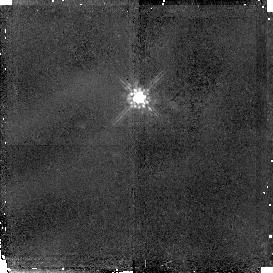
Target: BR1202-0725. Instrument: NICMOS/NIC2. Filter: F160W. Exposure: 1.4 h. Observation ID: n49l09010

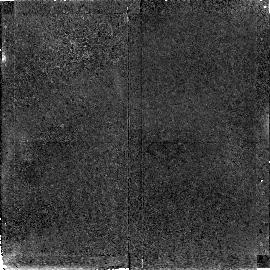
Target: GB1428+4217. Instrument: NICMOS/NIC2. Filter: F160W. Exposure: 1.4 h. Observation ID: n49l10010

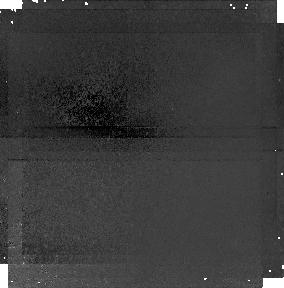
Target: BR1202-0725-PARALLEL-1. Instrument: NICMOS/NIC1. Filter: F110W. Exposure: 1.4 h. Observation ID: n49l09020

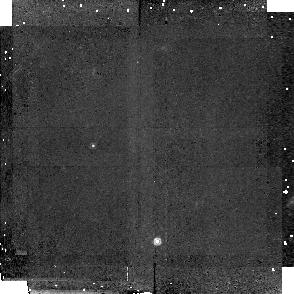
Target: BR2237-0607-LA1. Instrument: NICMOS/NIC2. Filter: F160W. Exposure: 1.4 h. Observation ID: n49la3010

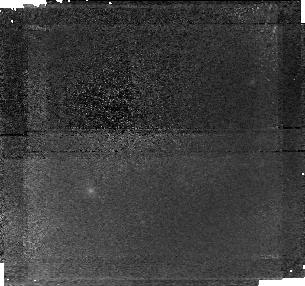
Target: GB1428+4217-PARALLEL-1. Instrument: NICMOS/NIC1. Filter: F110W. Exposure: 1.3 h. Observation ID: n49l07020

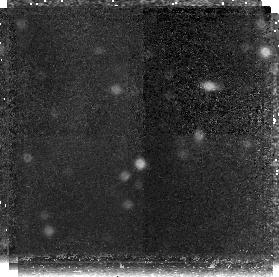
Target: BR1033-0327-PARALLEL-2. Instrument: NICMOS/NIC3. Filter: F160W. Exposure: 2.1 h. Observation ID: n49l05030

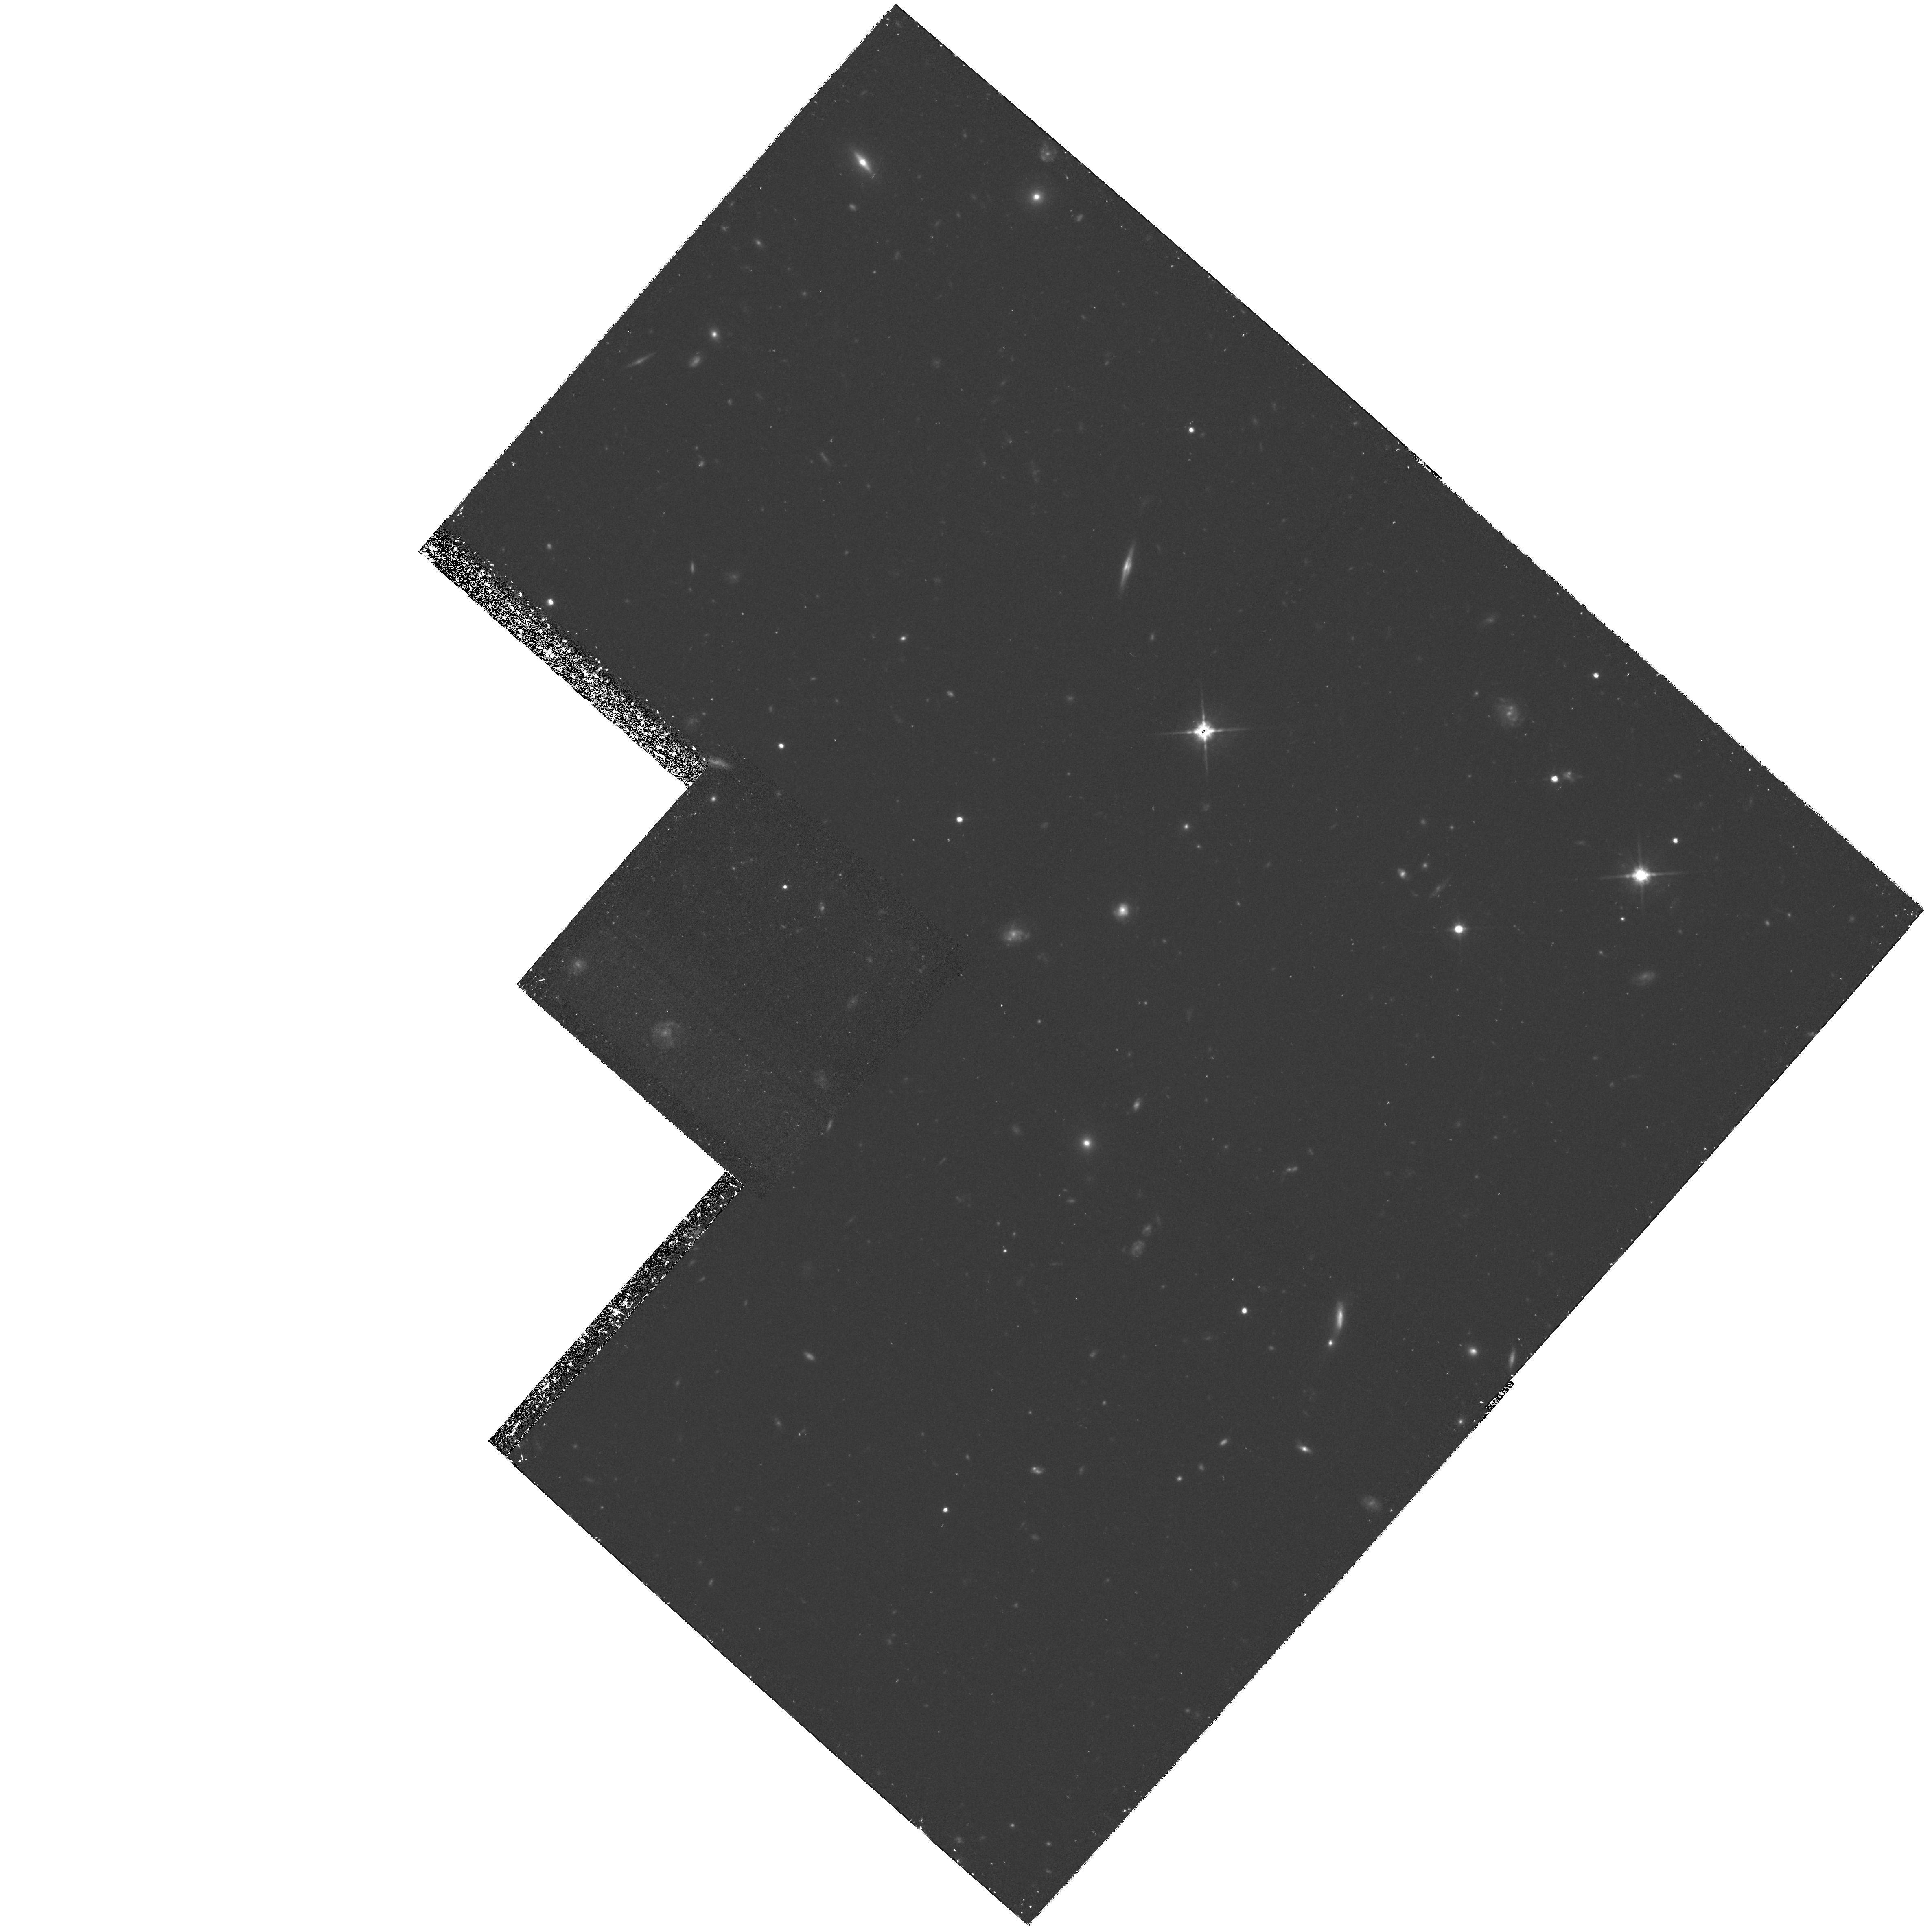
Target: BR1033-0327. Instrument: WFPC2/PC. Filter: F814W. Exposure: 2.6 h. Observation ID: hst_7266_06_wfpc2_pc_f814w_u49l06

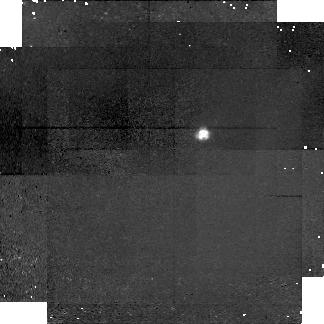
Target: BR2237-0607-LA1-PARALLEL-2. Instrument: NICMOS/NIC1. Filter: F110W. Exposure: 1.4 h. Observation ID: n49la3030

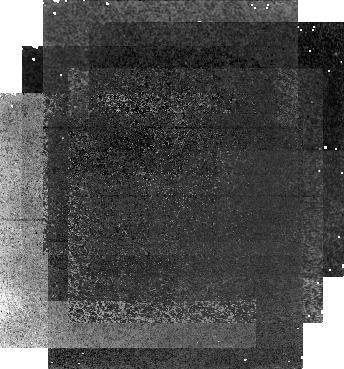
Target: BR2237-0607-PARALLEL-1. Instrument: NICMOS/NIC1. Filter: F110W. Exposure: 2.1 h. Observation ID: n49l03020

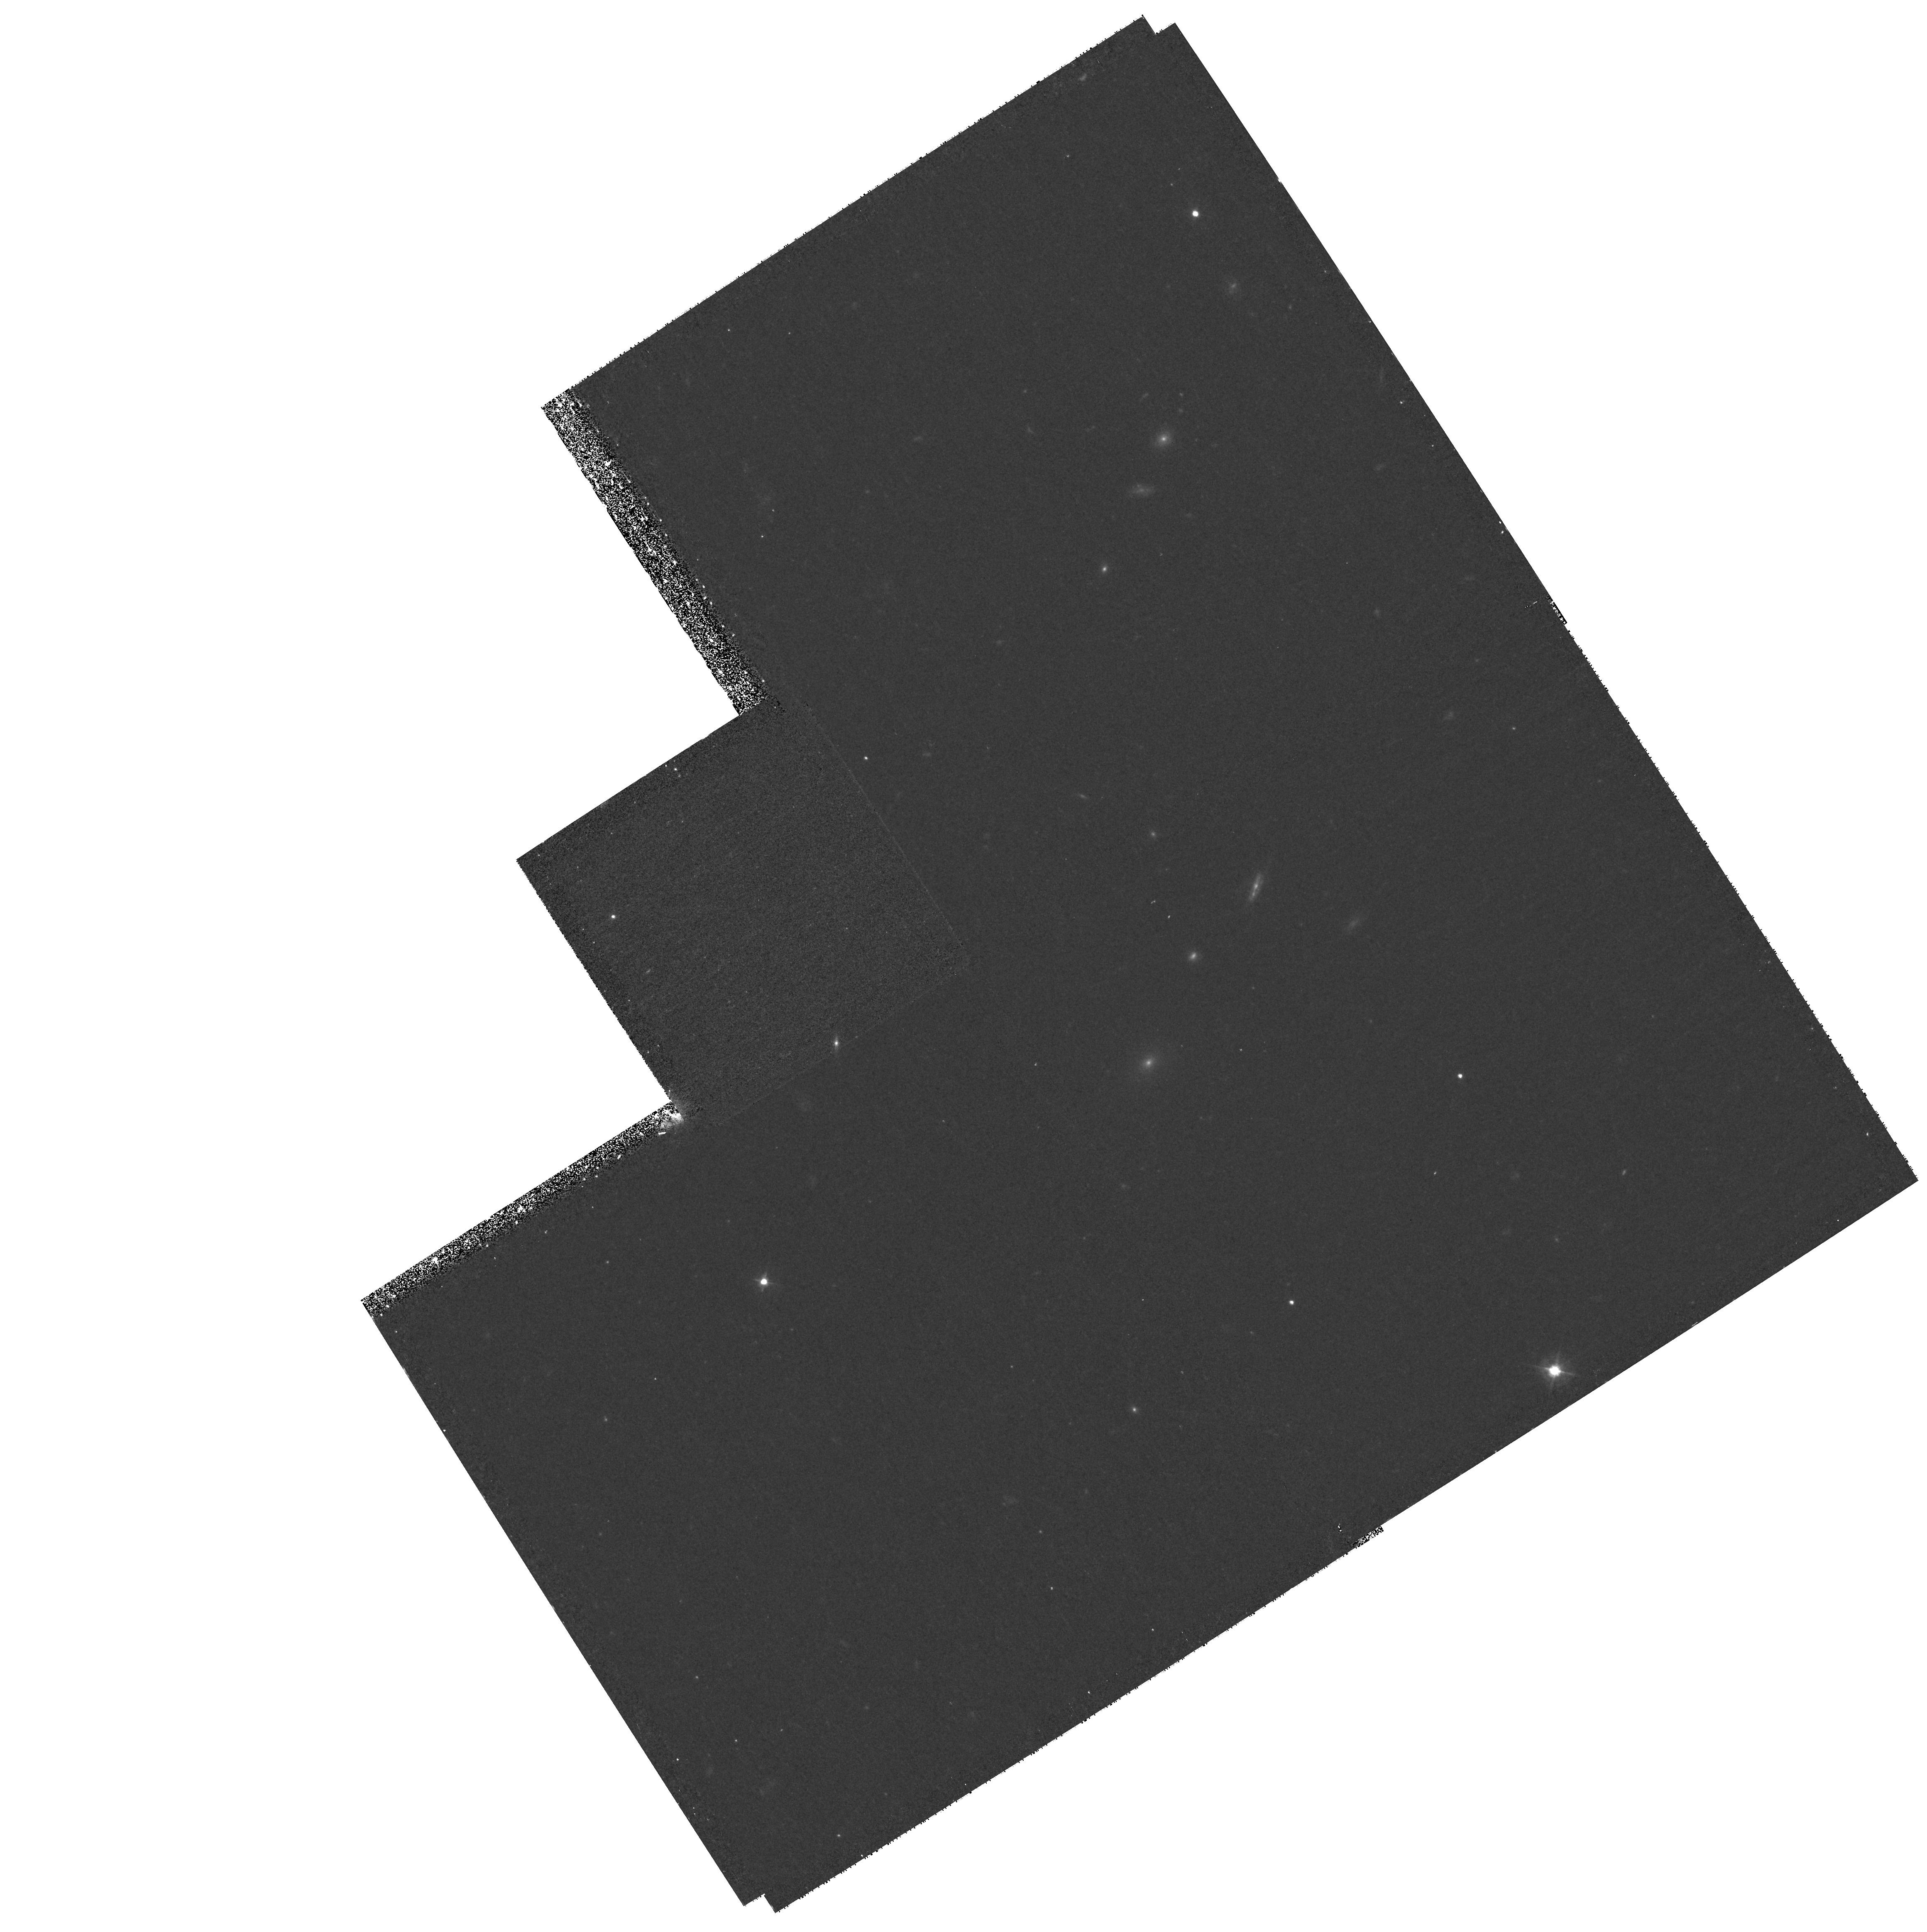
Target: BR2237-0607. Instrument: WFPC2/PC. Filter: F450W. Exposure: 1.2 h. Observation ID: hst_7266_14_wfpc2_pc_f450w_u49l14

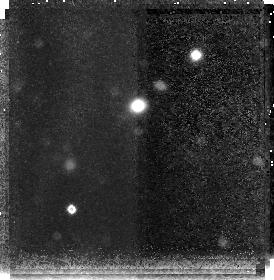
Target: BR2237-0607-PARALLEL-2. Instrument: NICMOS/NIC3. Filter: F160W. Exposure: 2.1 h. Observation ID: n49l03030

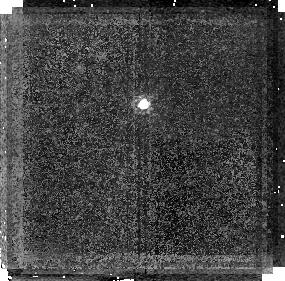
Target: BR1202-0725. Instrument: NICMOS/NIC2. Filter: F160W. Exposure: 1.3 h. Observation ID: n49l01010

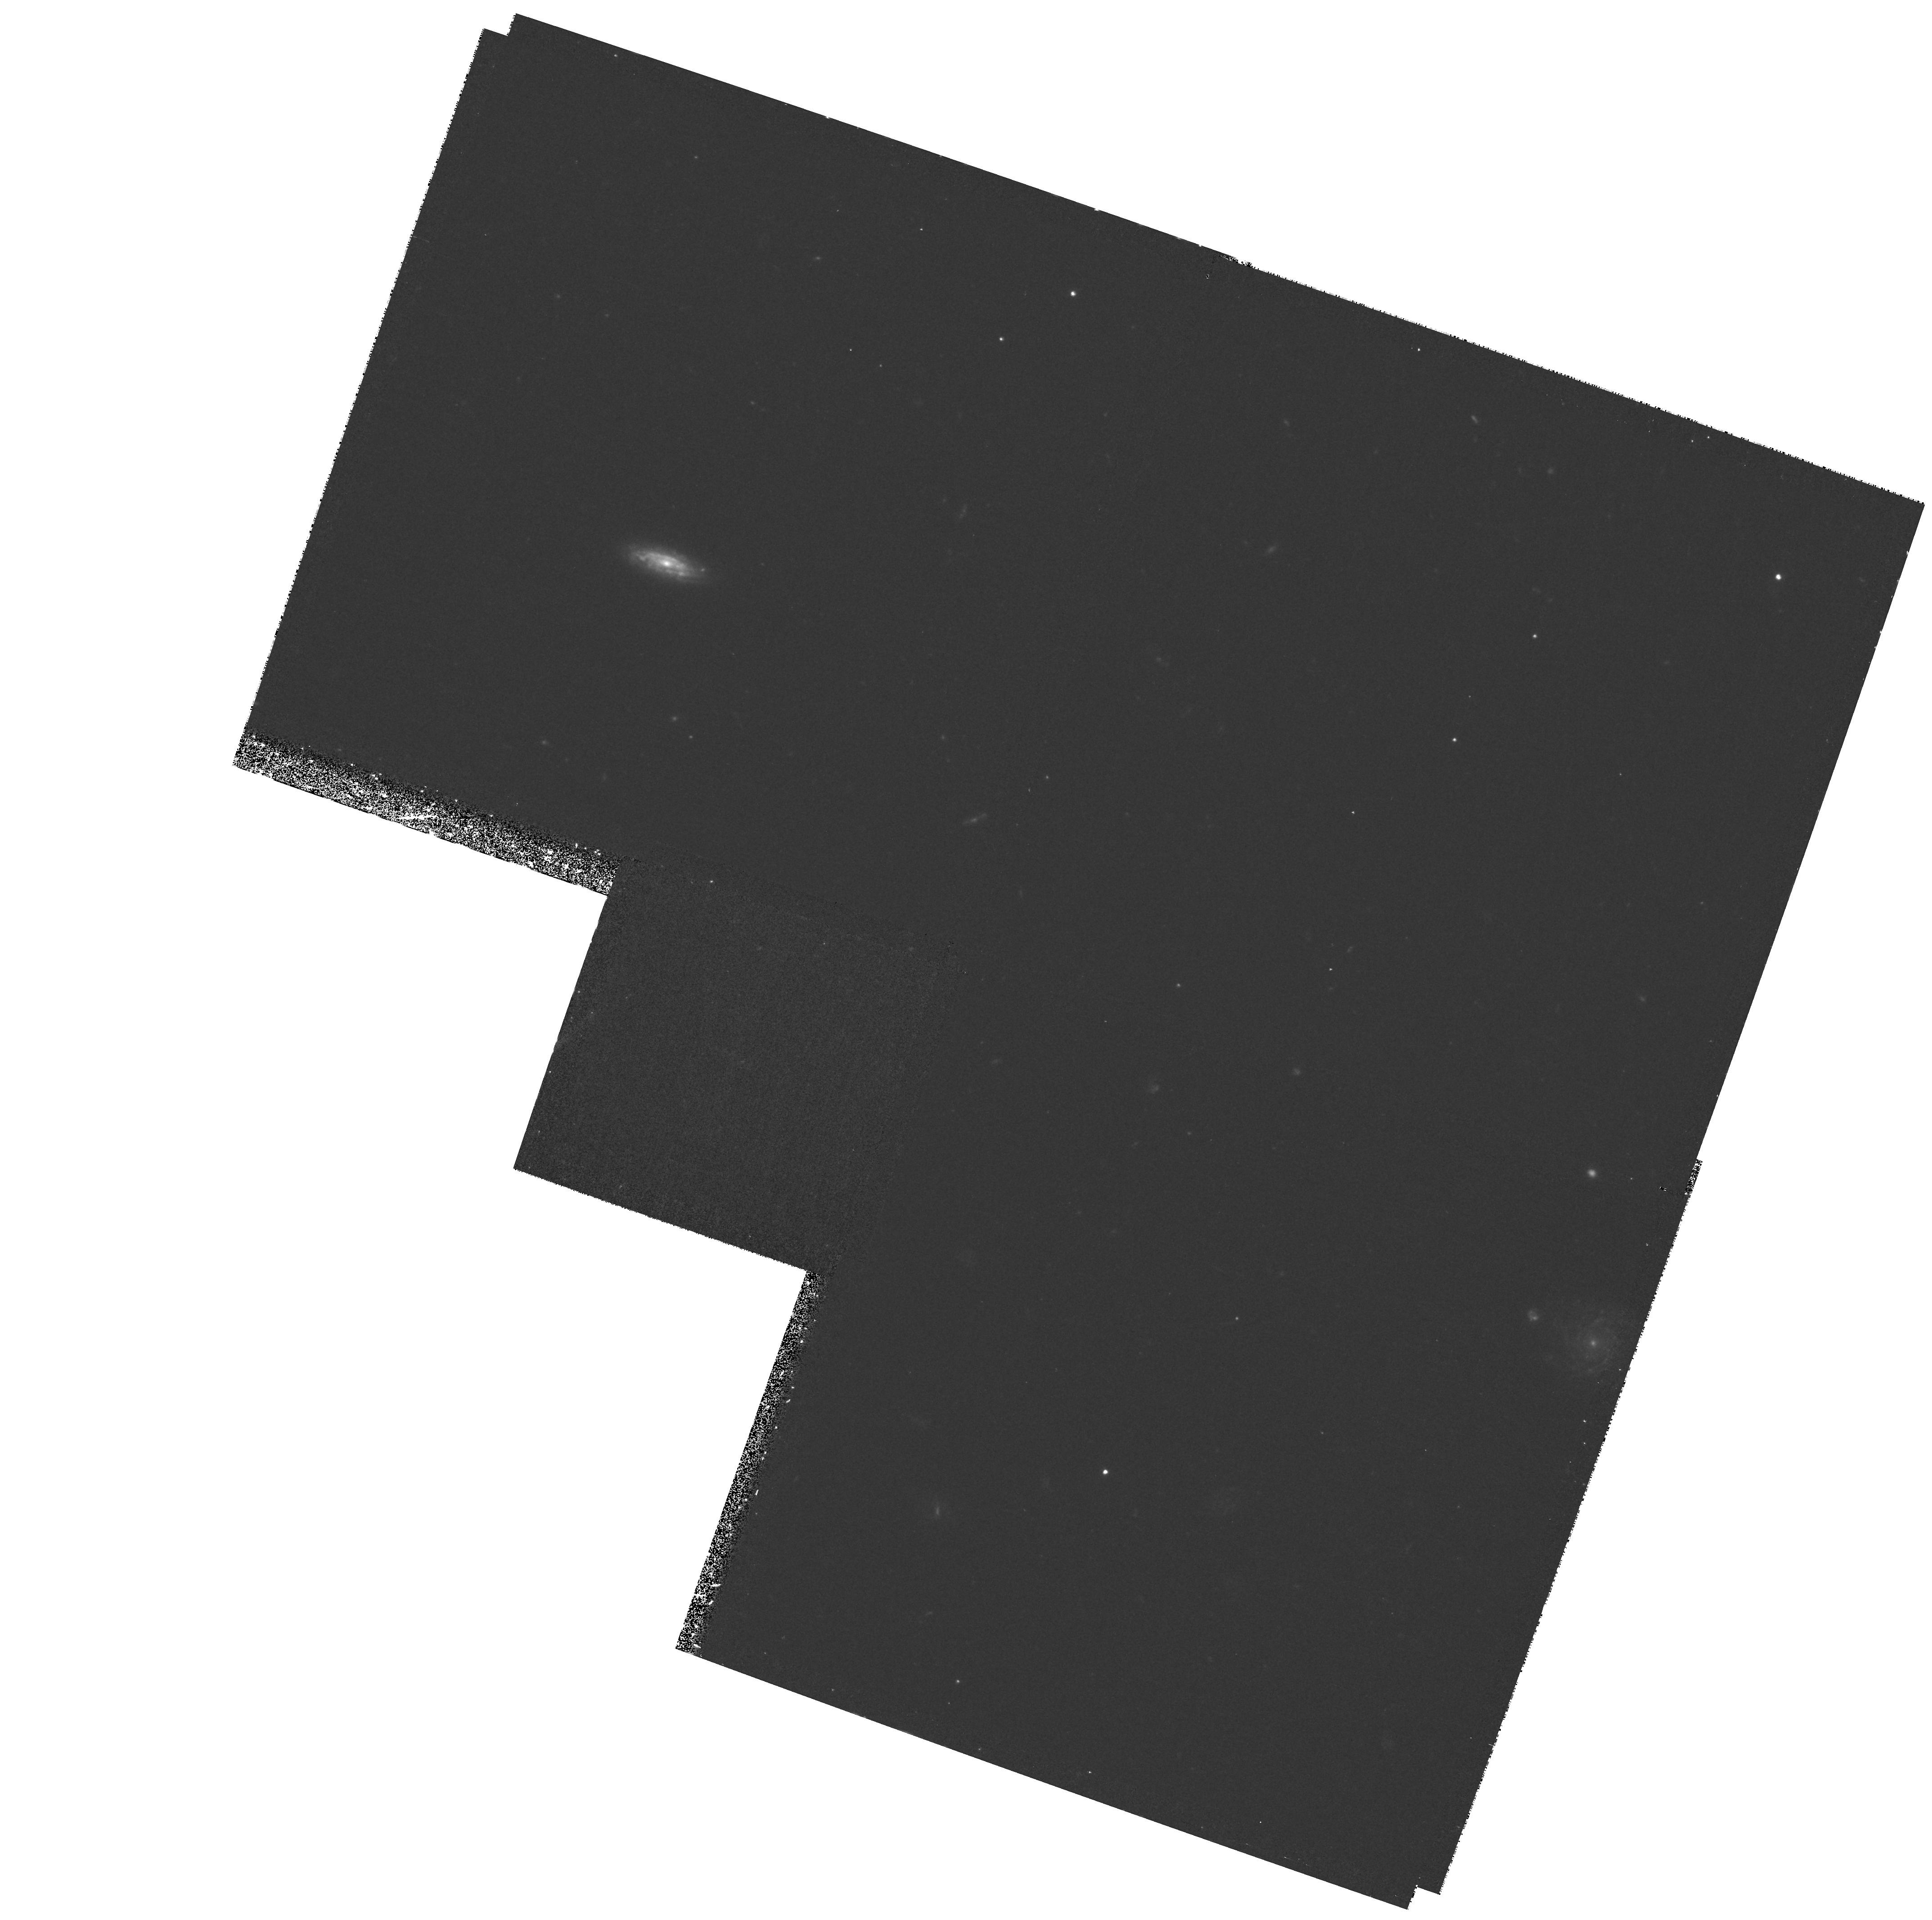
Target: BR1202-0725. Instrument: WFPC2/PC. Filter: F450W. Exposure: 1.2 h. Observation ID: hst_7266_02_wfpc2_pc_f450w_u49l02

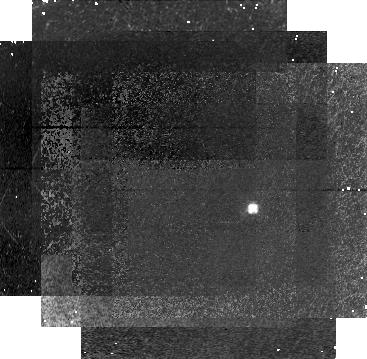
Target: BR1033-0327. Instrument: NICMOS/NIC1. Filter: F110W. Exposure: 2.1 h. Observation ID: n49l05040

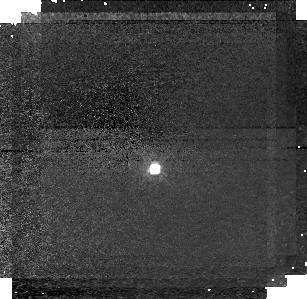
Target: BR1202-0725. Instrument: NICMOS/NIC1. Filter: F110W. Exposure: 1.3 h. Observation ID: n49l01040

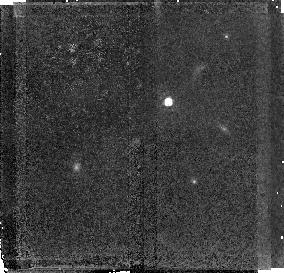
Target: GB1428+4217. Instrument: NICMOS/NIC2. Filter: F160W. Exposure: 1.3 h. Observation ID: n49l07010

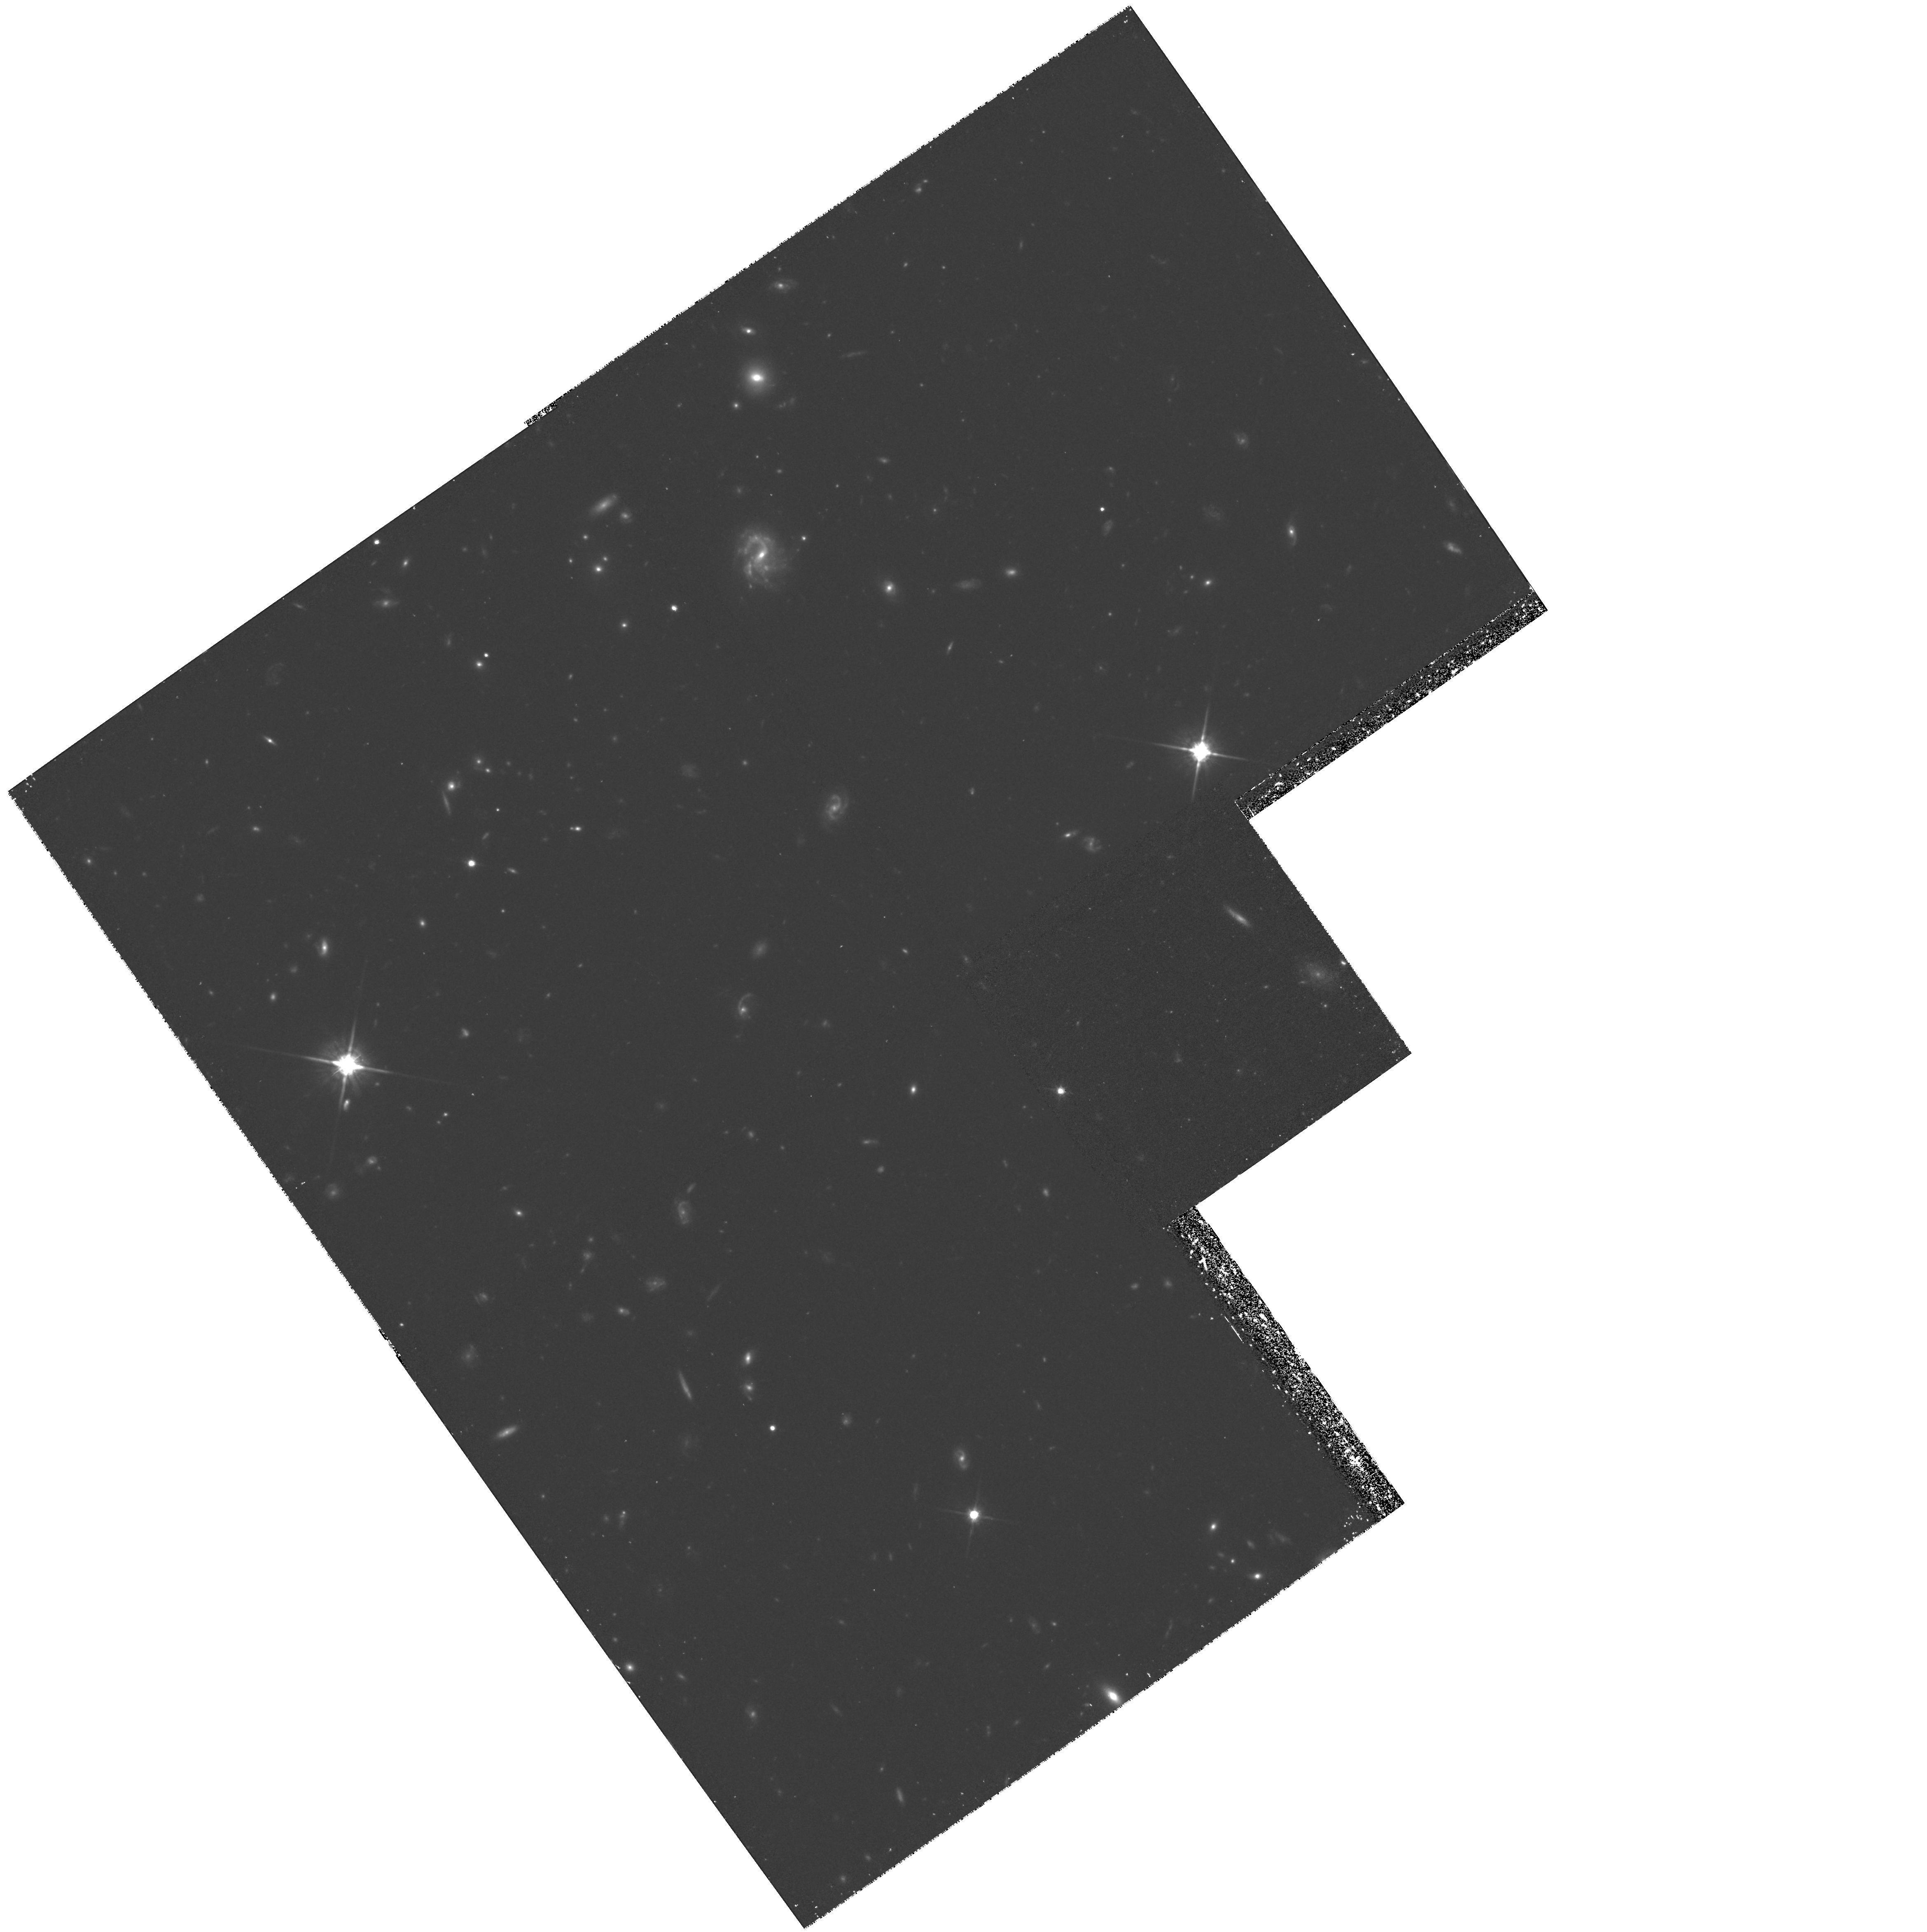
Target: GB1428+4217. Instrument: WFPC2/PC. Filter: F814W. Exposure: 2.6 h. Observation ID: hst_7266_08_wfpc2_pc_f814w_u49l08

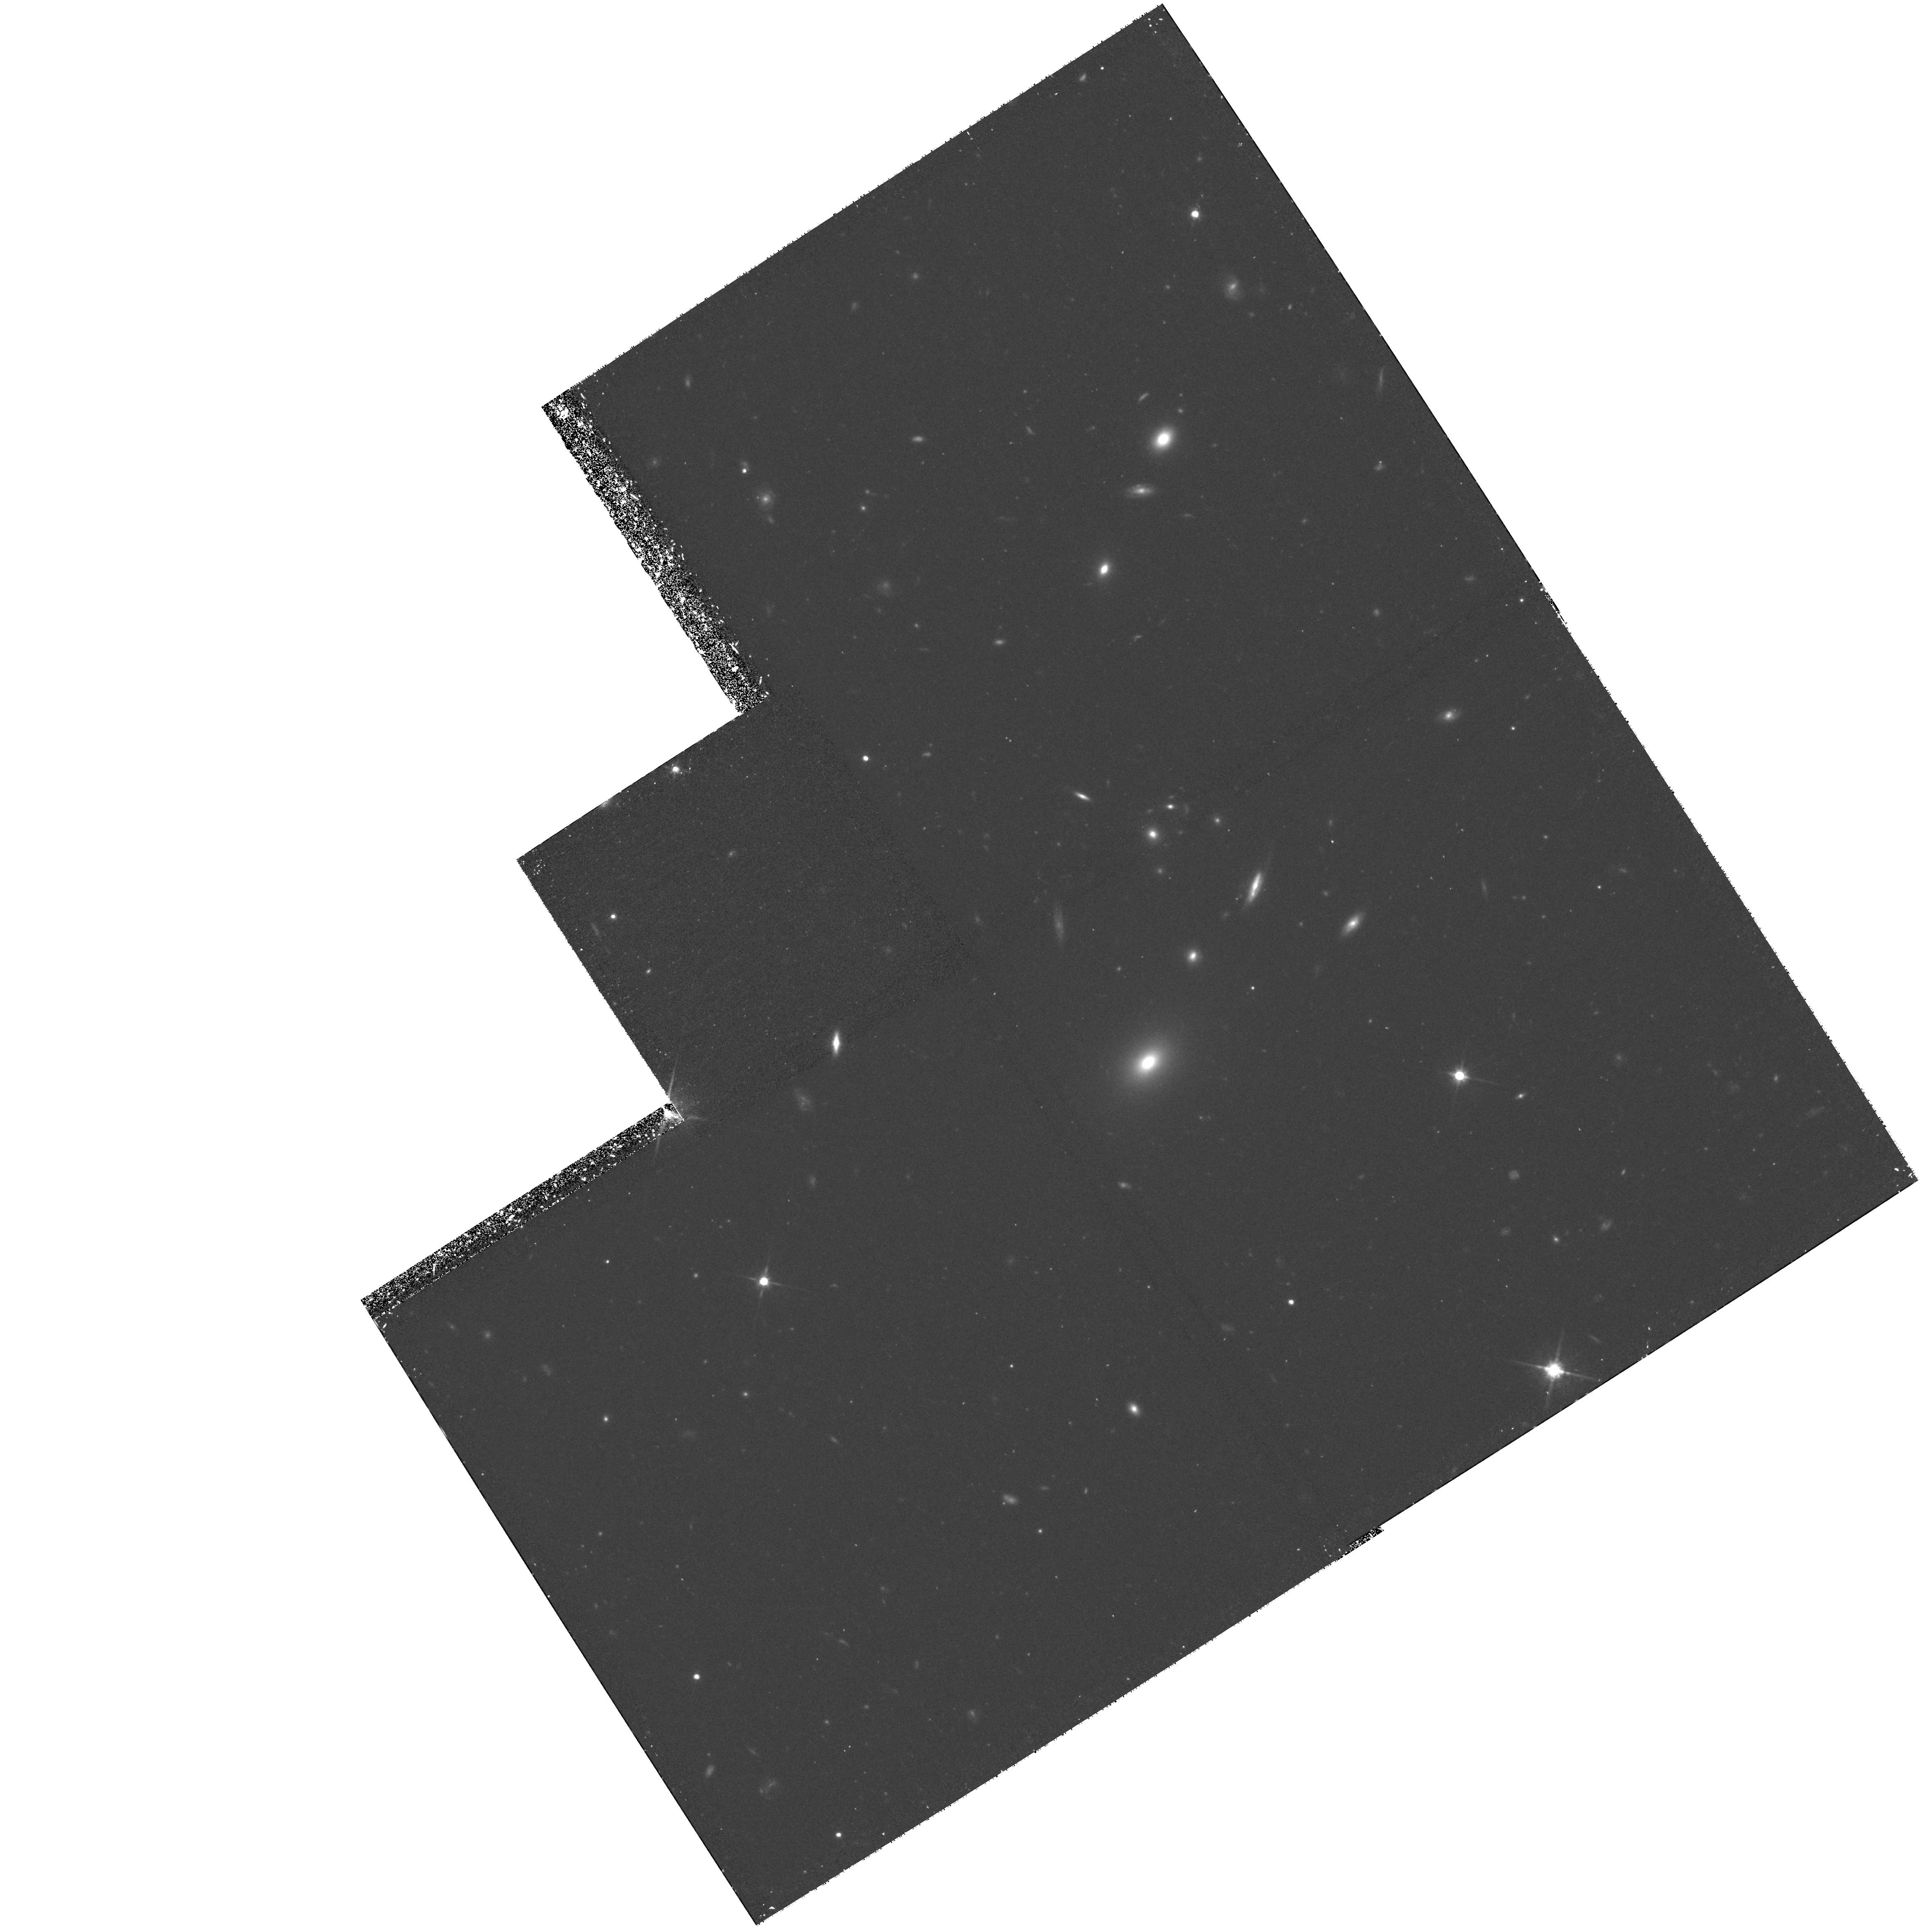
Target: BR2237-0607. Instrument: WFPC2/PC. Filter: F814W. Exposure: 2.6 h. Observation ID: hst_7266_14_wfpc2_pc_f814w_u49l14

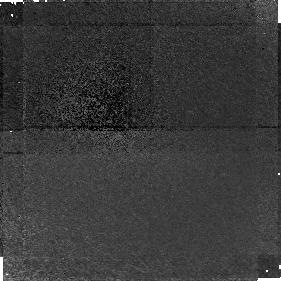
Target: GB1428+4217-PARALLEL-1. Instrument: NICMOS/NIC1. Filter: F110W. Exposure: 1.4 h. Observation ID: n49l10020

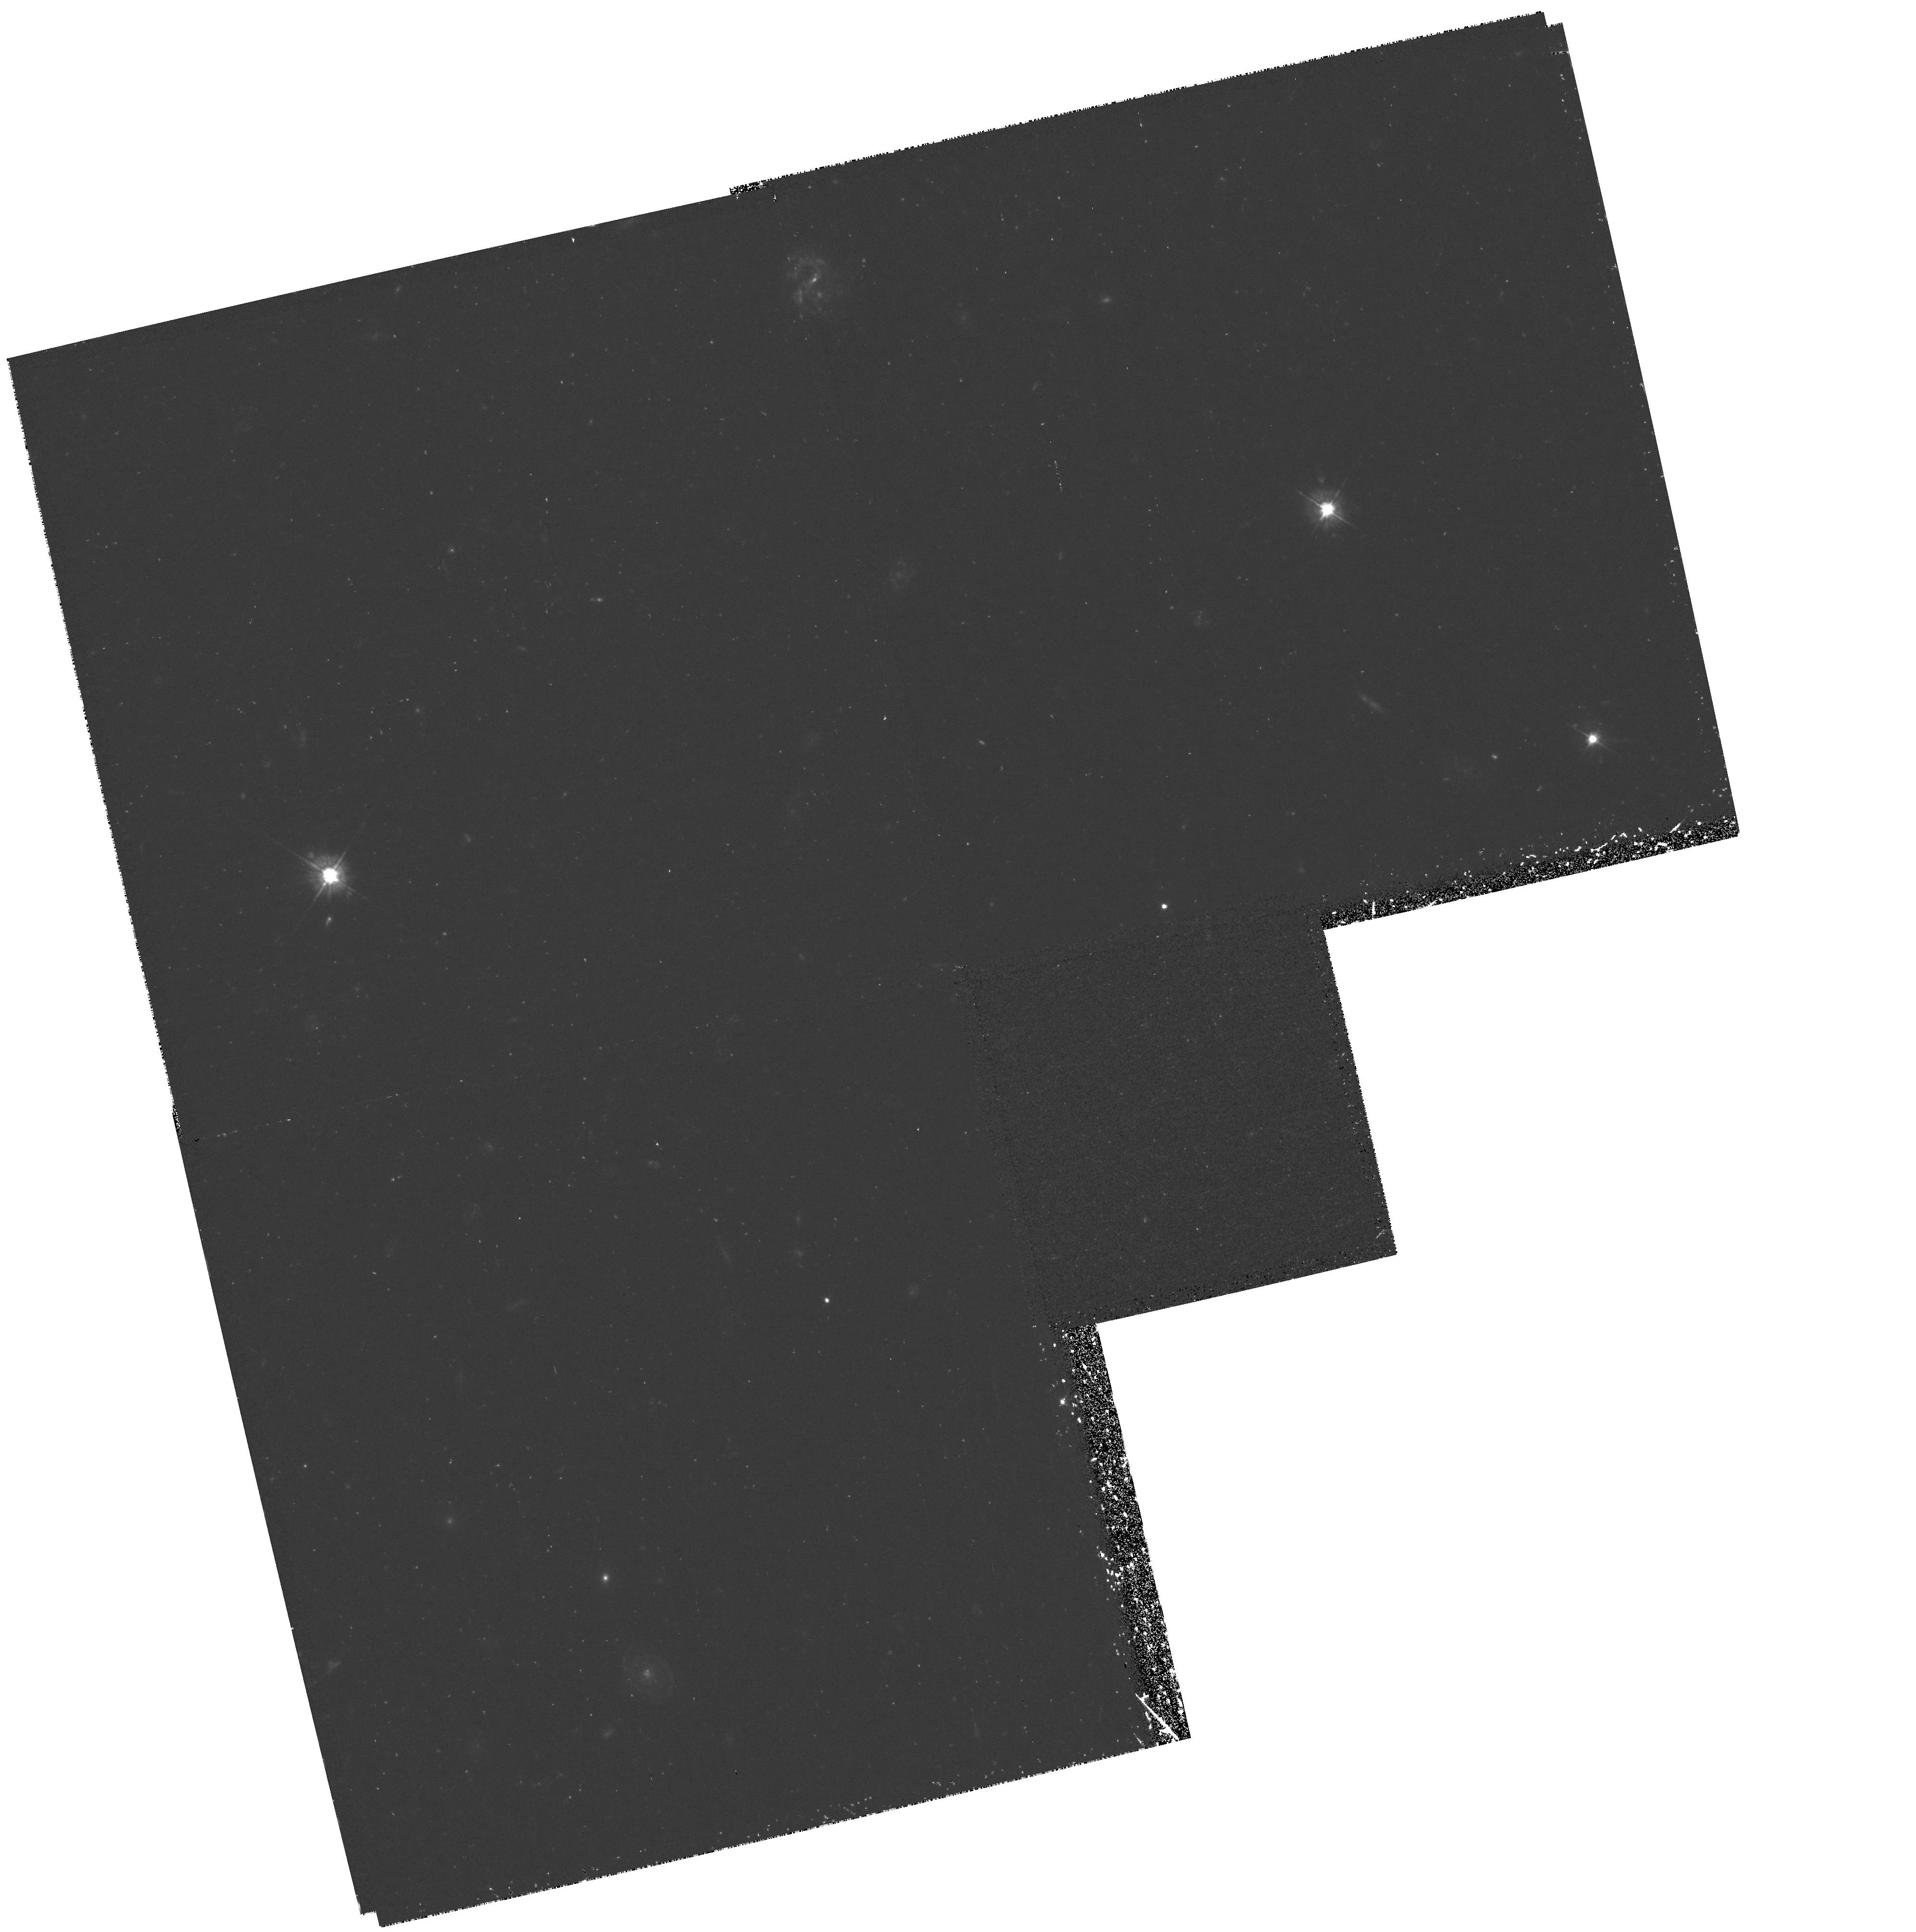
Target: GB1428+4217. Instrument: WFPC2/PC. Filter: F450W. Exposure: 1.3 h. Observation ID: hst_7266_11_wfpc2_pc_f450w_u49l11

High-resolution IR and optical imaging of the fields around a large sample of z > 4.5 quasars (PI: Hu, Esther M.)

The z>4.5 quasars are our only large sample of objects at these high redshifts. Ground-based and WFPC2 studies have shown that they mark rich regions in which neighboring galaxies, gas and dust can be detected around the quasars, together with more separated galaxies. The latter objects appear to be very primitive and may represent early stages in the galaxy formation process. Fainter companions and surrounding galaxies may be found with combined deep IR and optical imaging from HST. Here we propose deep imaging observations with NICMOS of four z >~ 4.5 quasar fields. These have been the subject of an intensive program of ground-based LyAlpha, O II, and multi-color imaging and spectroscopic investigations. The observations are designed to produce a homogeneous data base around the highest redshift quasars which will be usable for a wide variety of studies. Because of this we will make the data available for archival research after only a 3-month proprietary period.